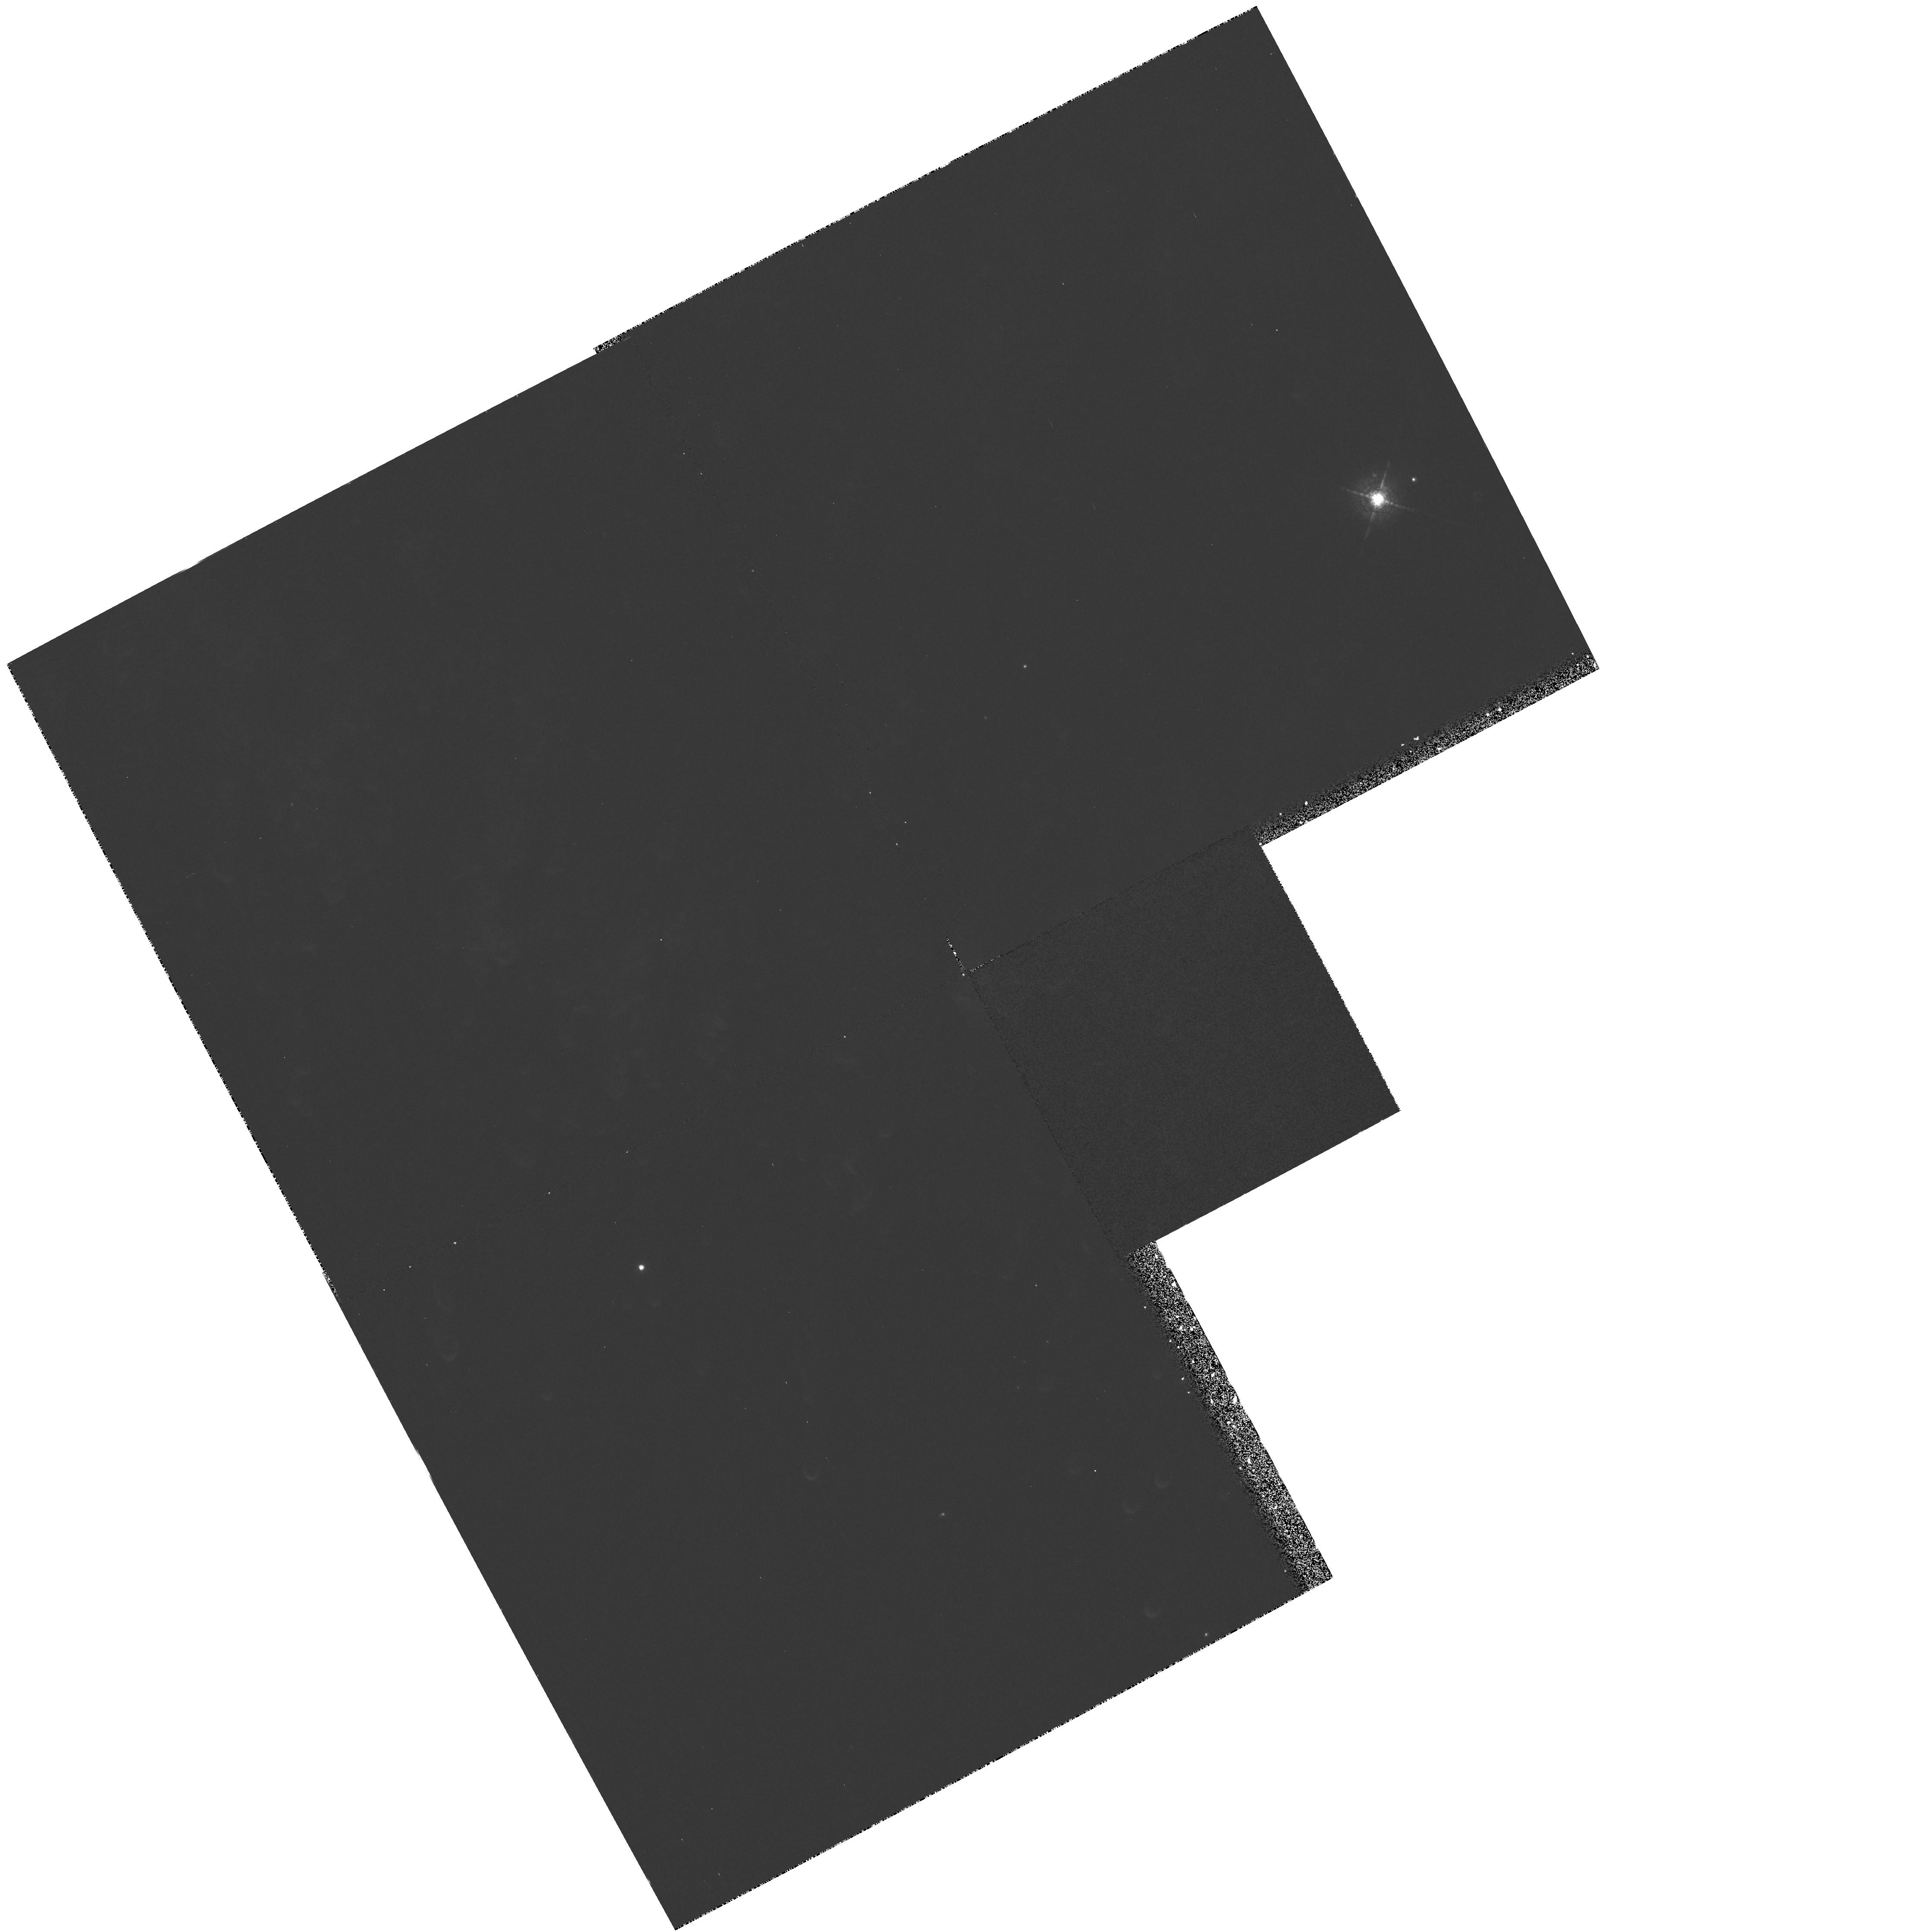
Target: PK36-57D1W
Instrument: WFPC2/PC
Filter: F631N
Exposure: 25 min
Observation ID: hst_5977_01_wfpc2_pc_f631n_u2qj01

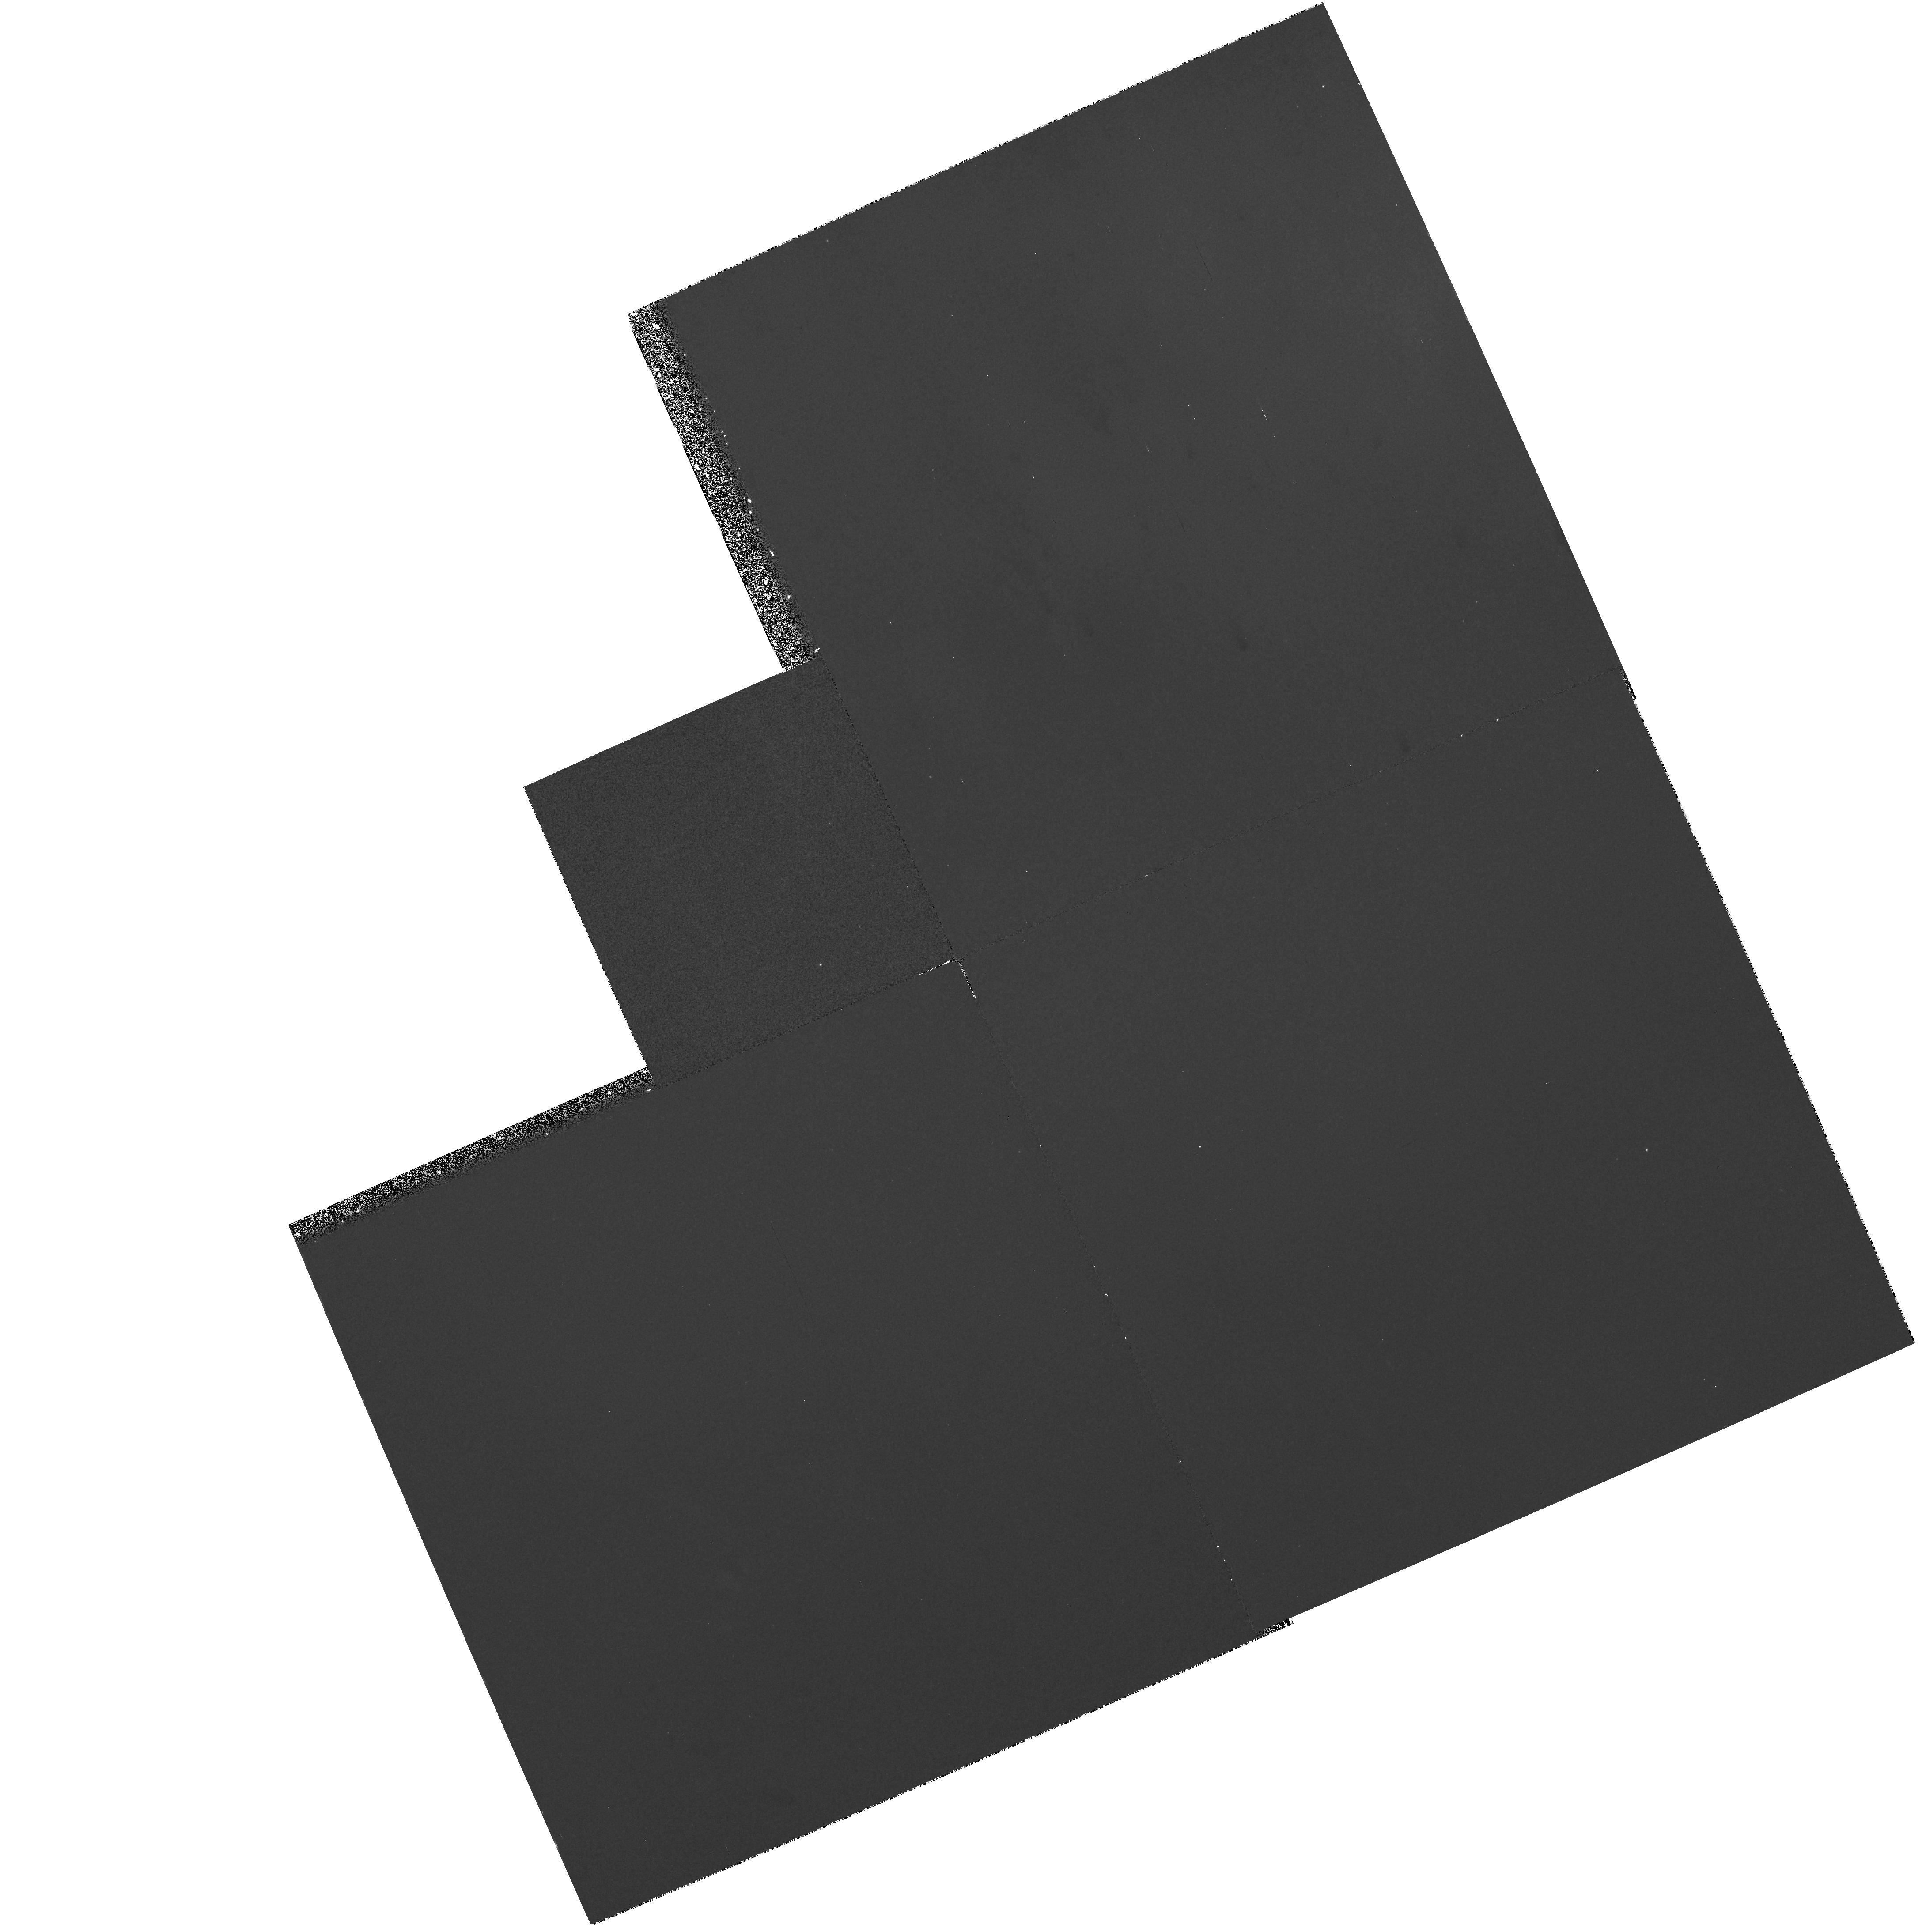
Target: PK36-57D1E
Instrument: WFPC2/PC
Filter: F502N
Exposure: 30 min
Observation ID: hst_5977_02_wfpc2_pc_f502n_u2qj02

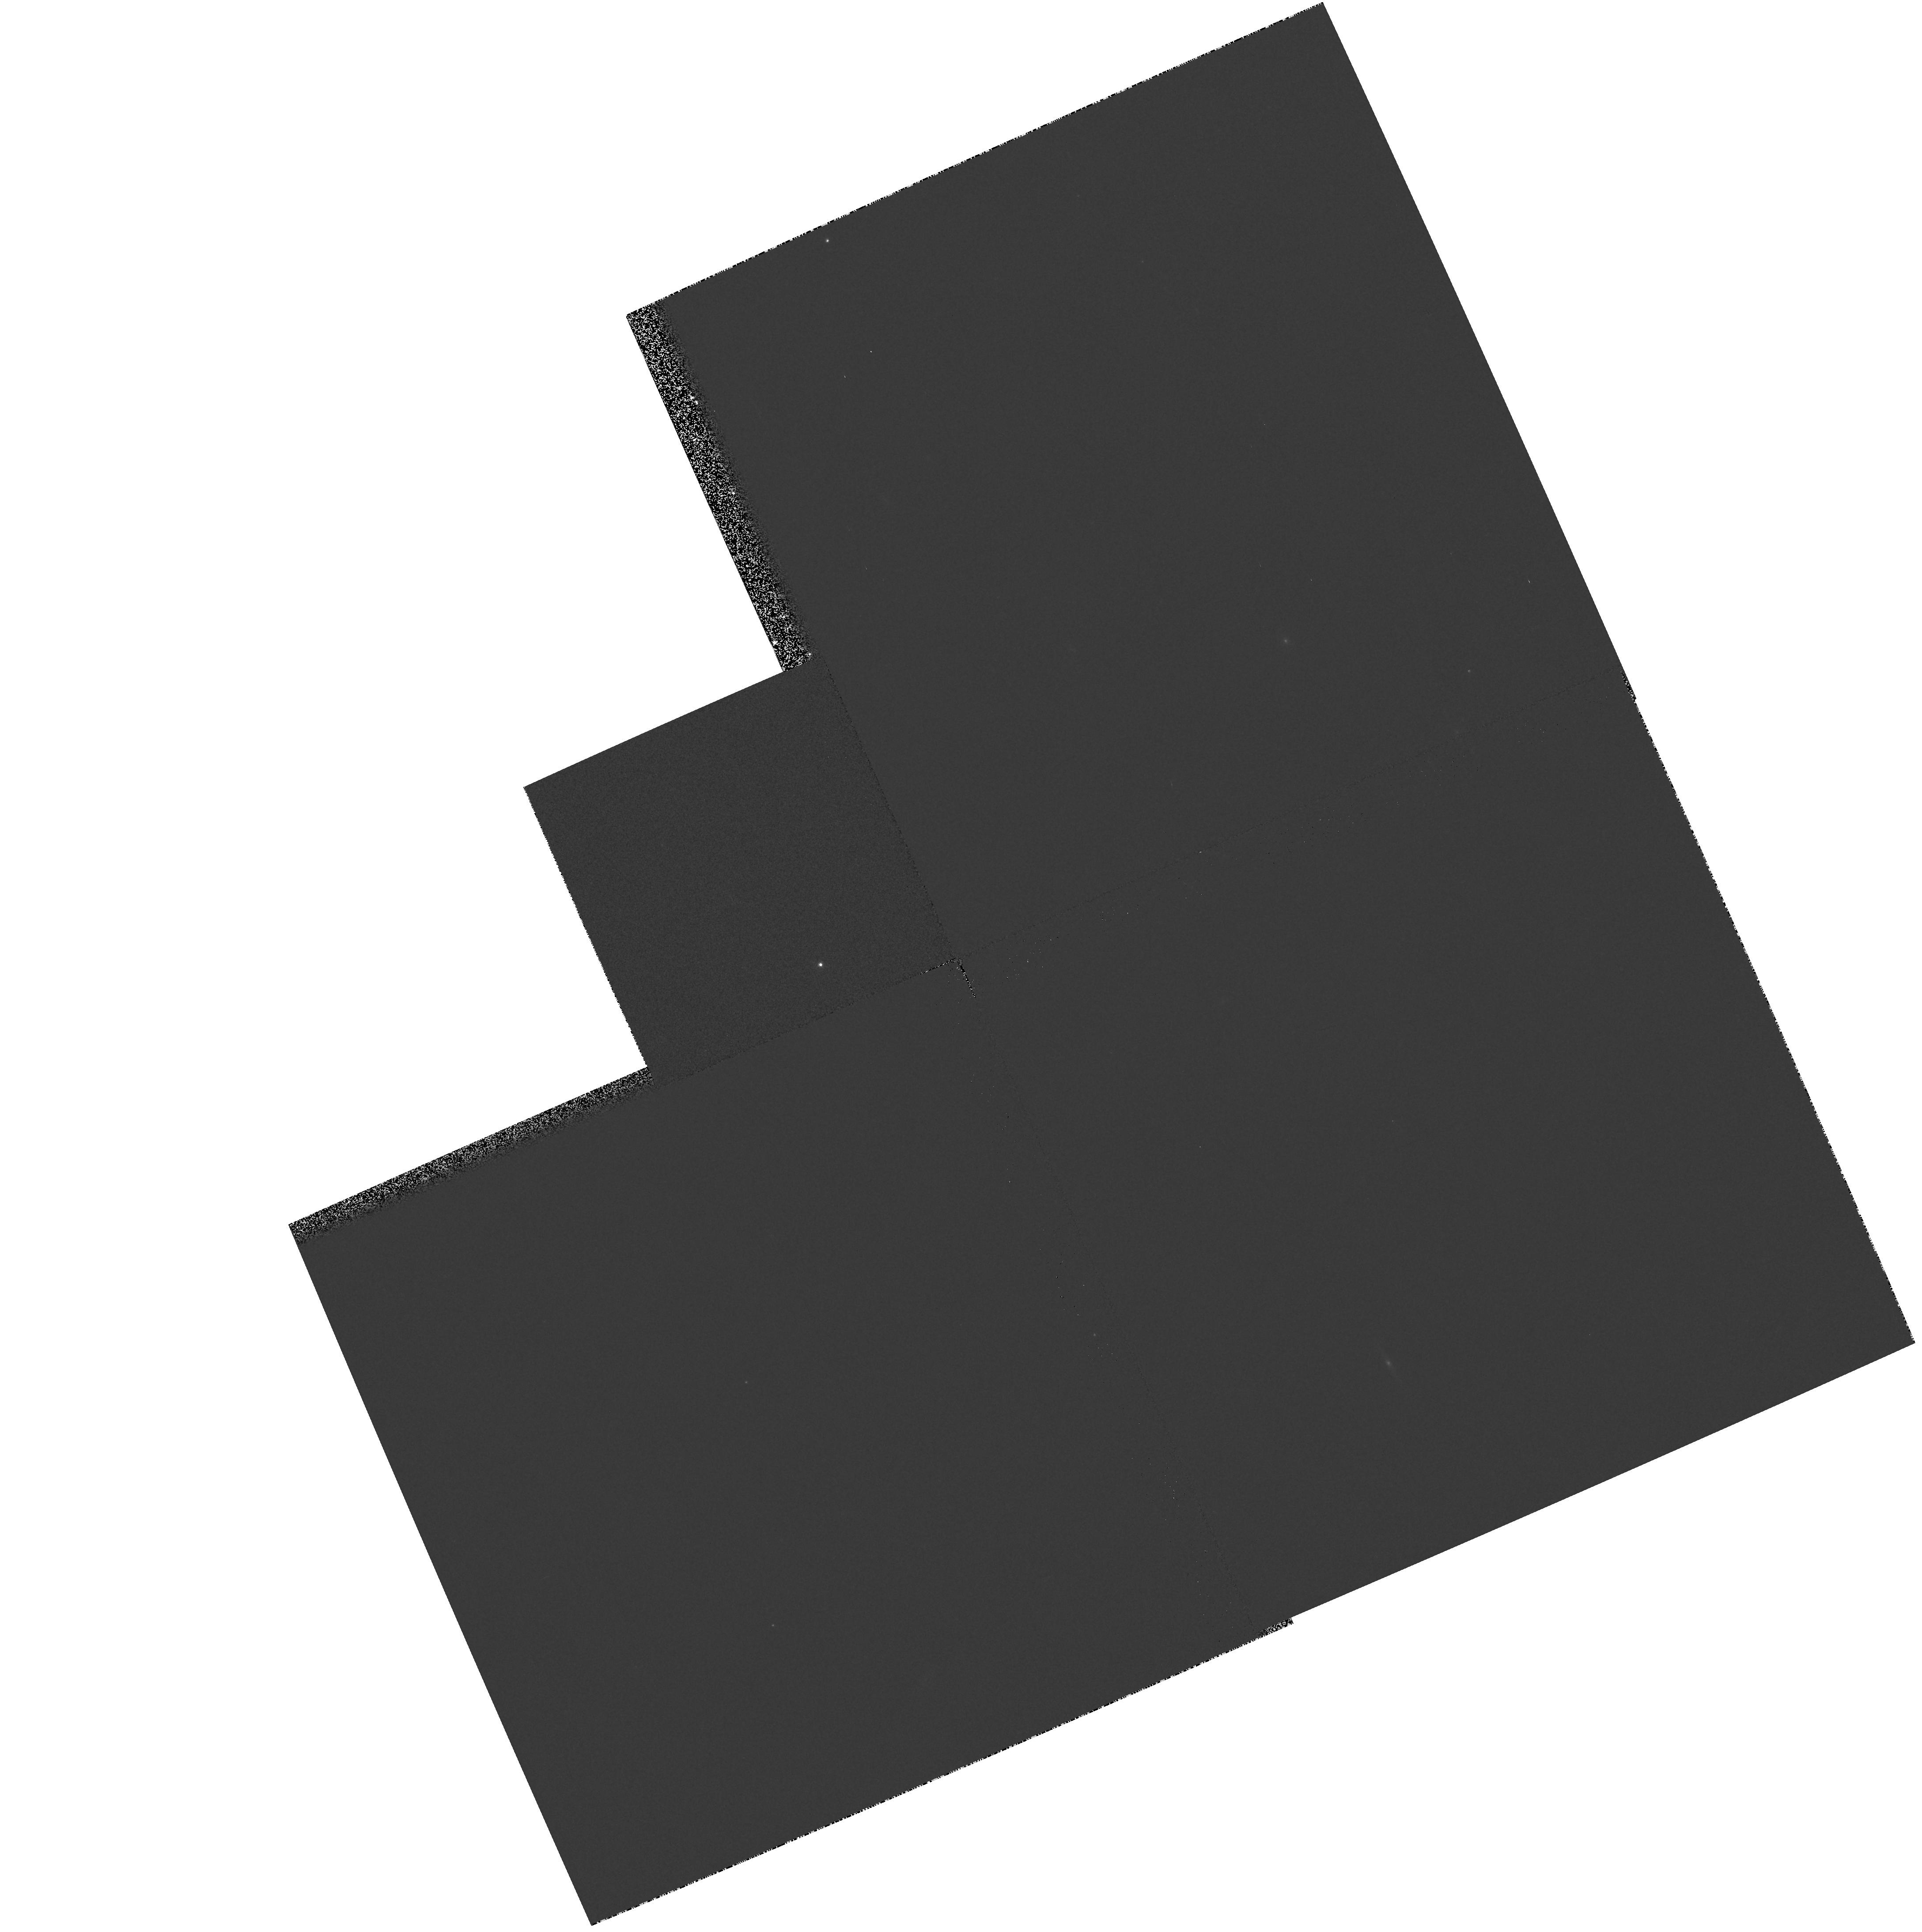
Target: PK36-57D1E
Instrument: WFPC2/PC
Filter: F547M
Exposure: 3 min
Observation ID: hst_5977_02_wfpc2_pc_f547m_u2qj02

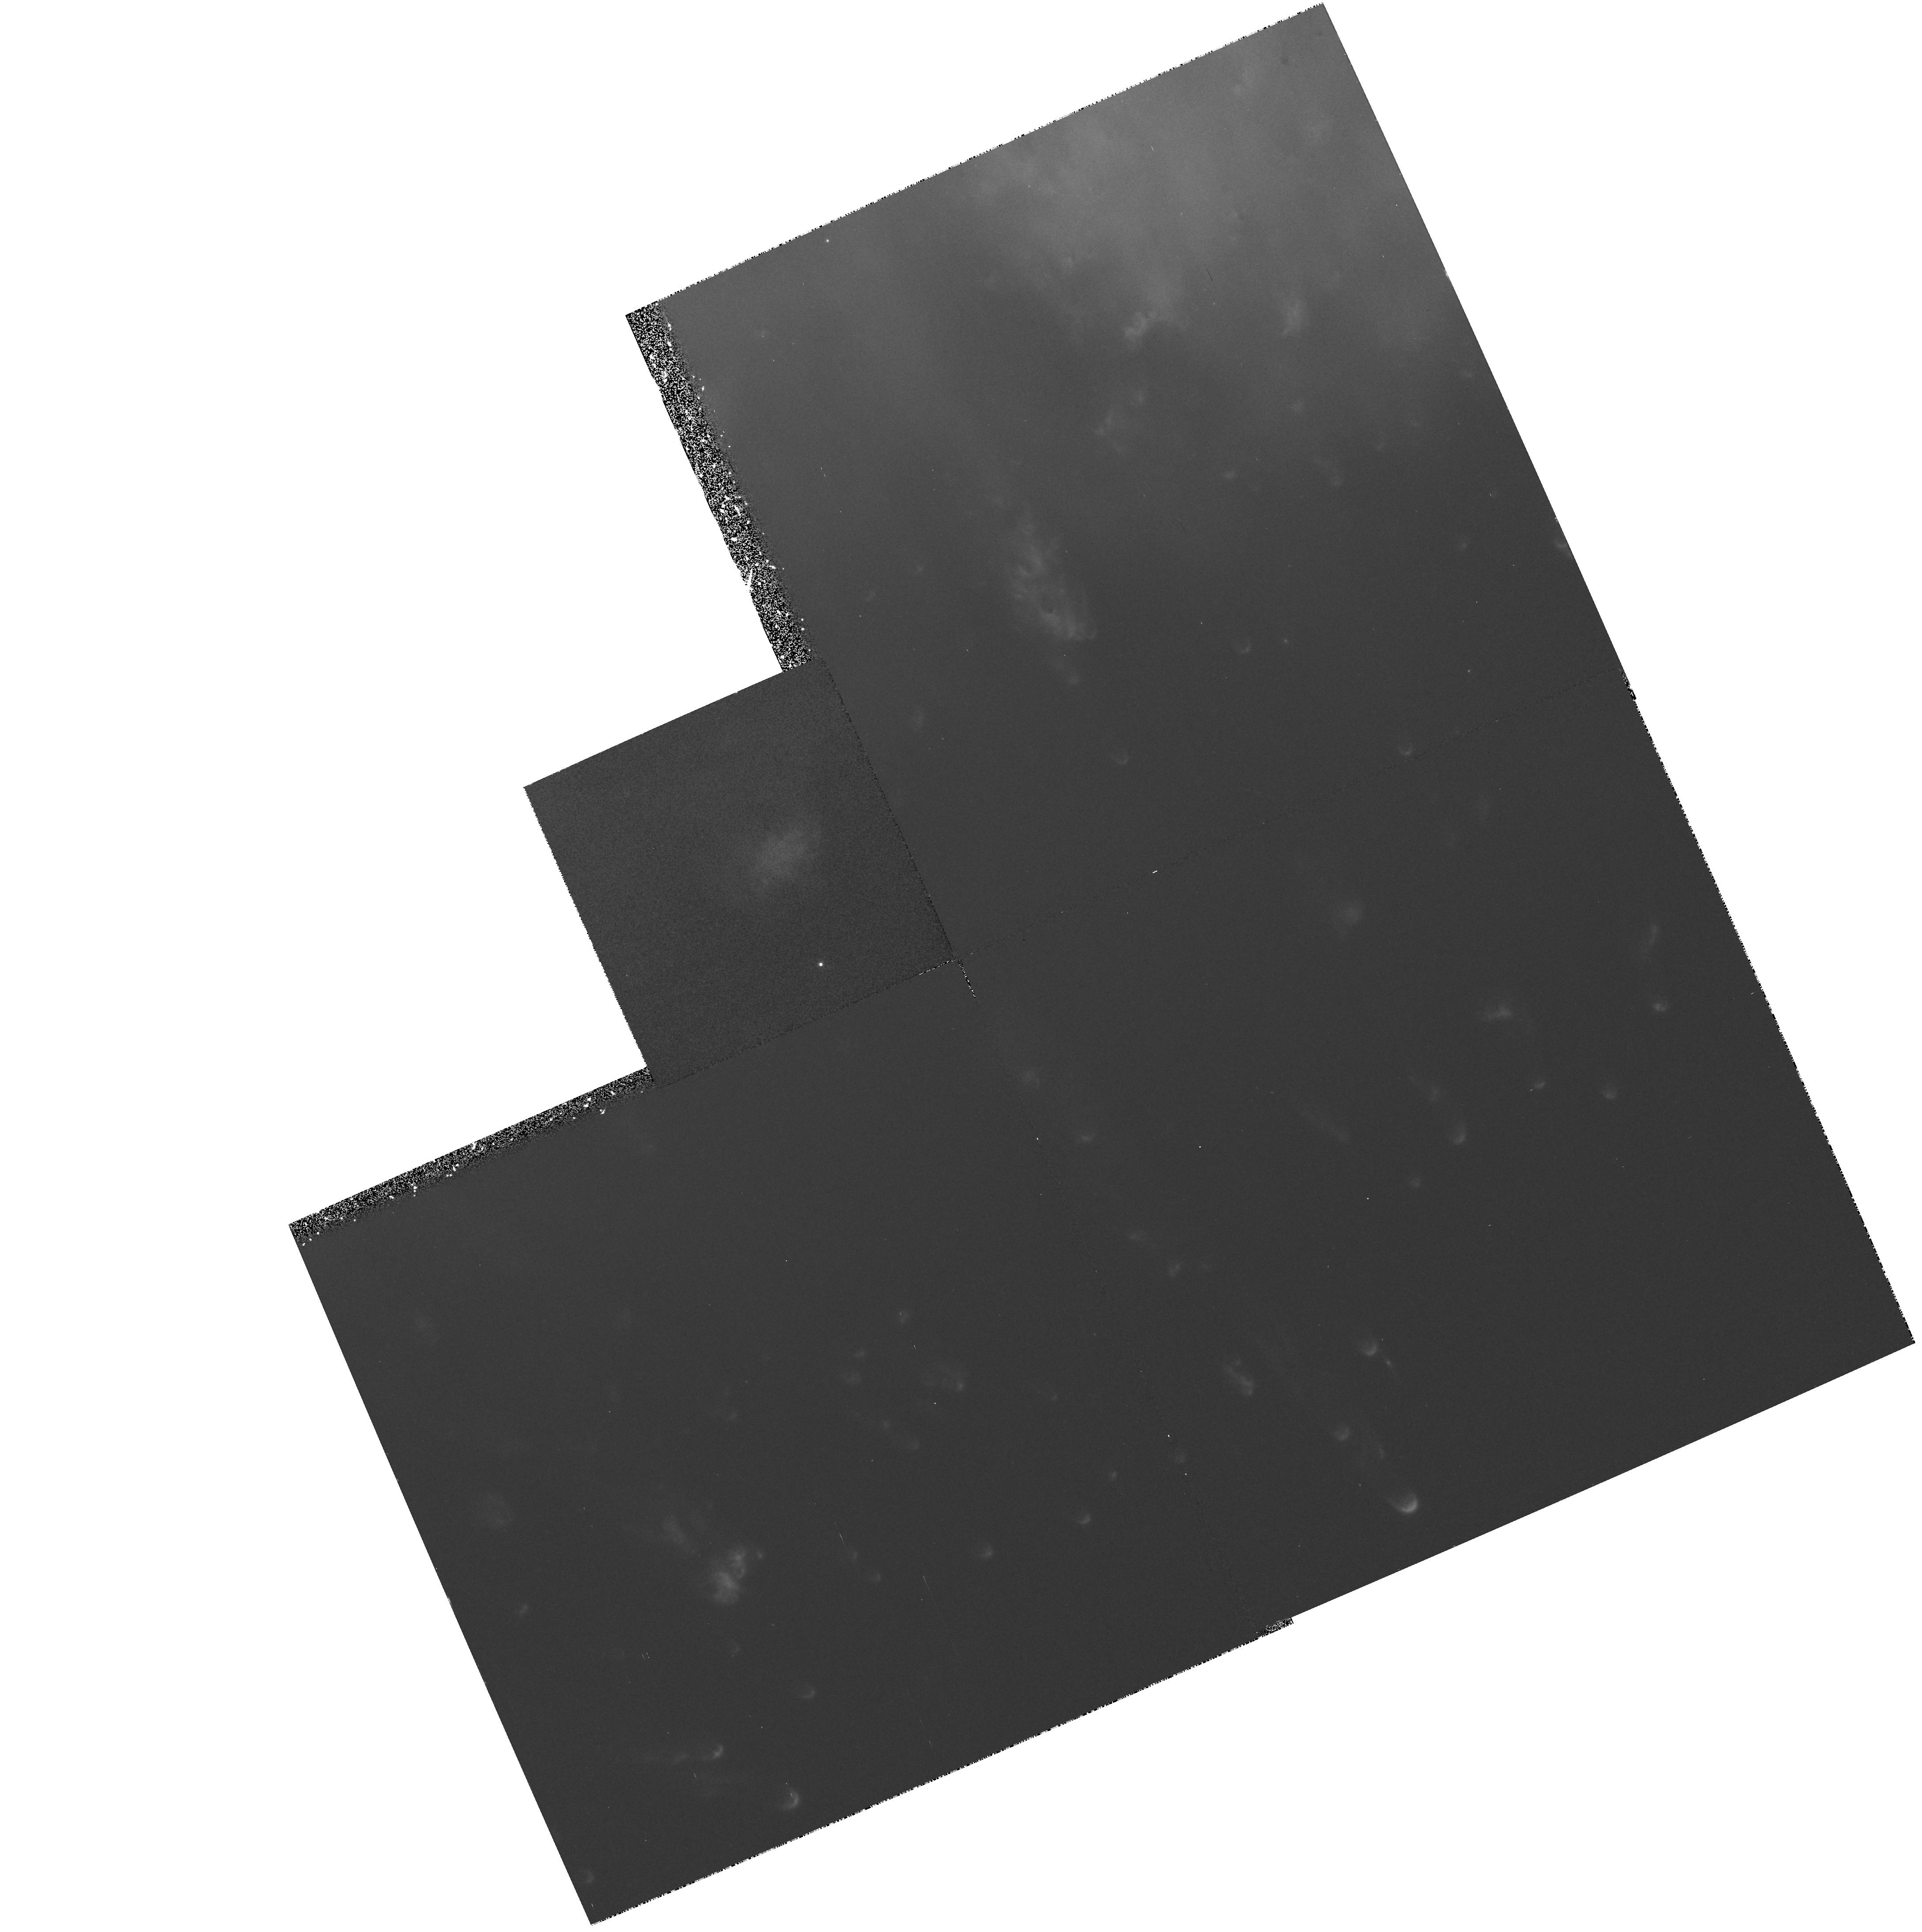
Target: PK36-57D1E
Instrument: WFPC2/PC
Filter: F658N
Exposure: 40 min
Observation ID: hst_5977_02_wfpc2_pc_f658n_u2qj02

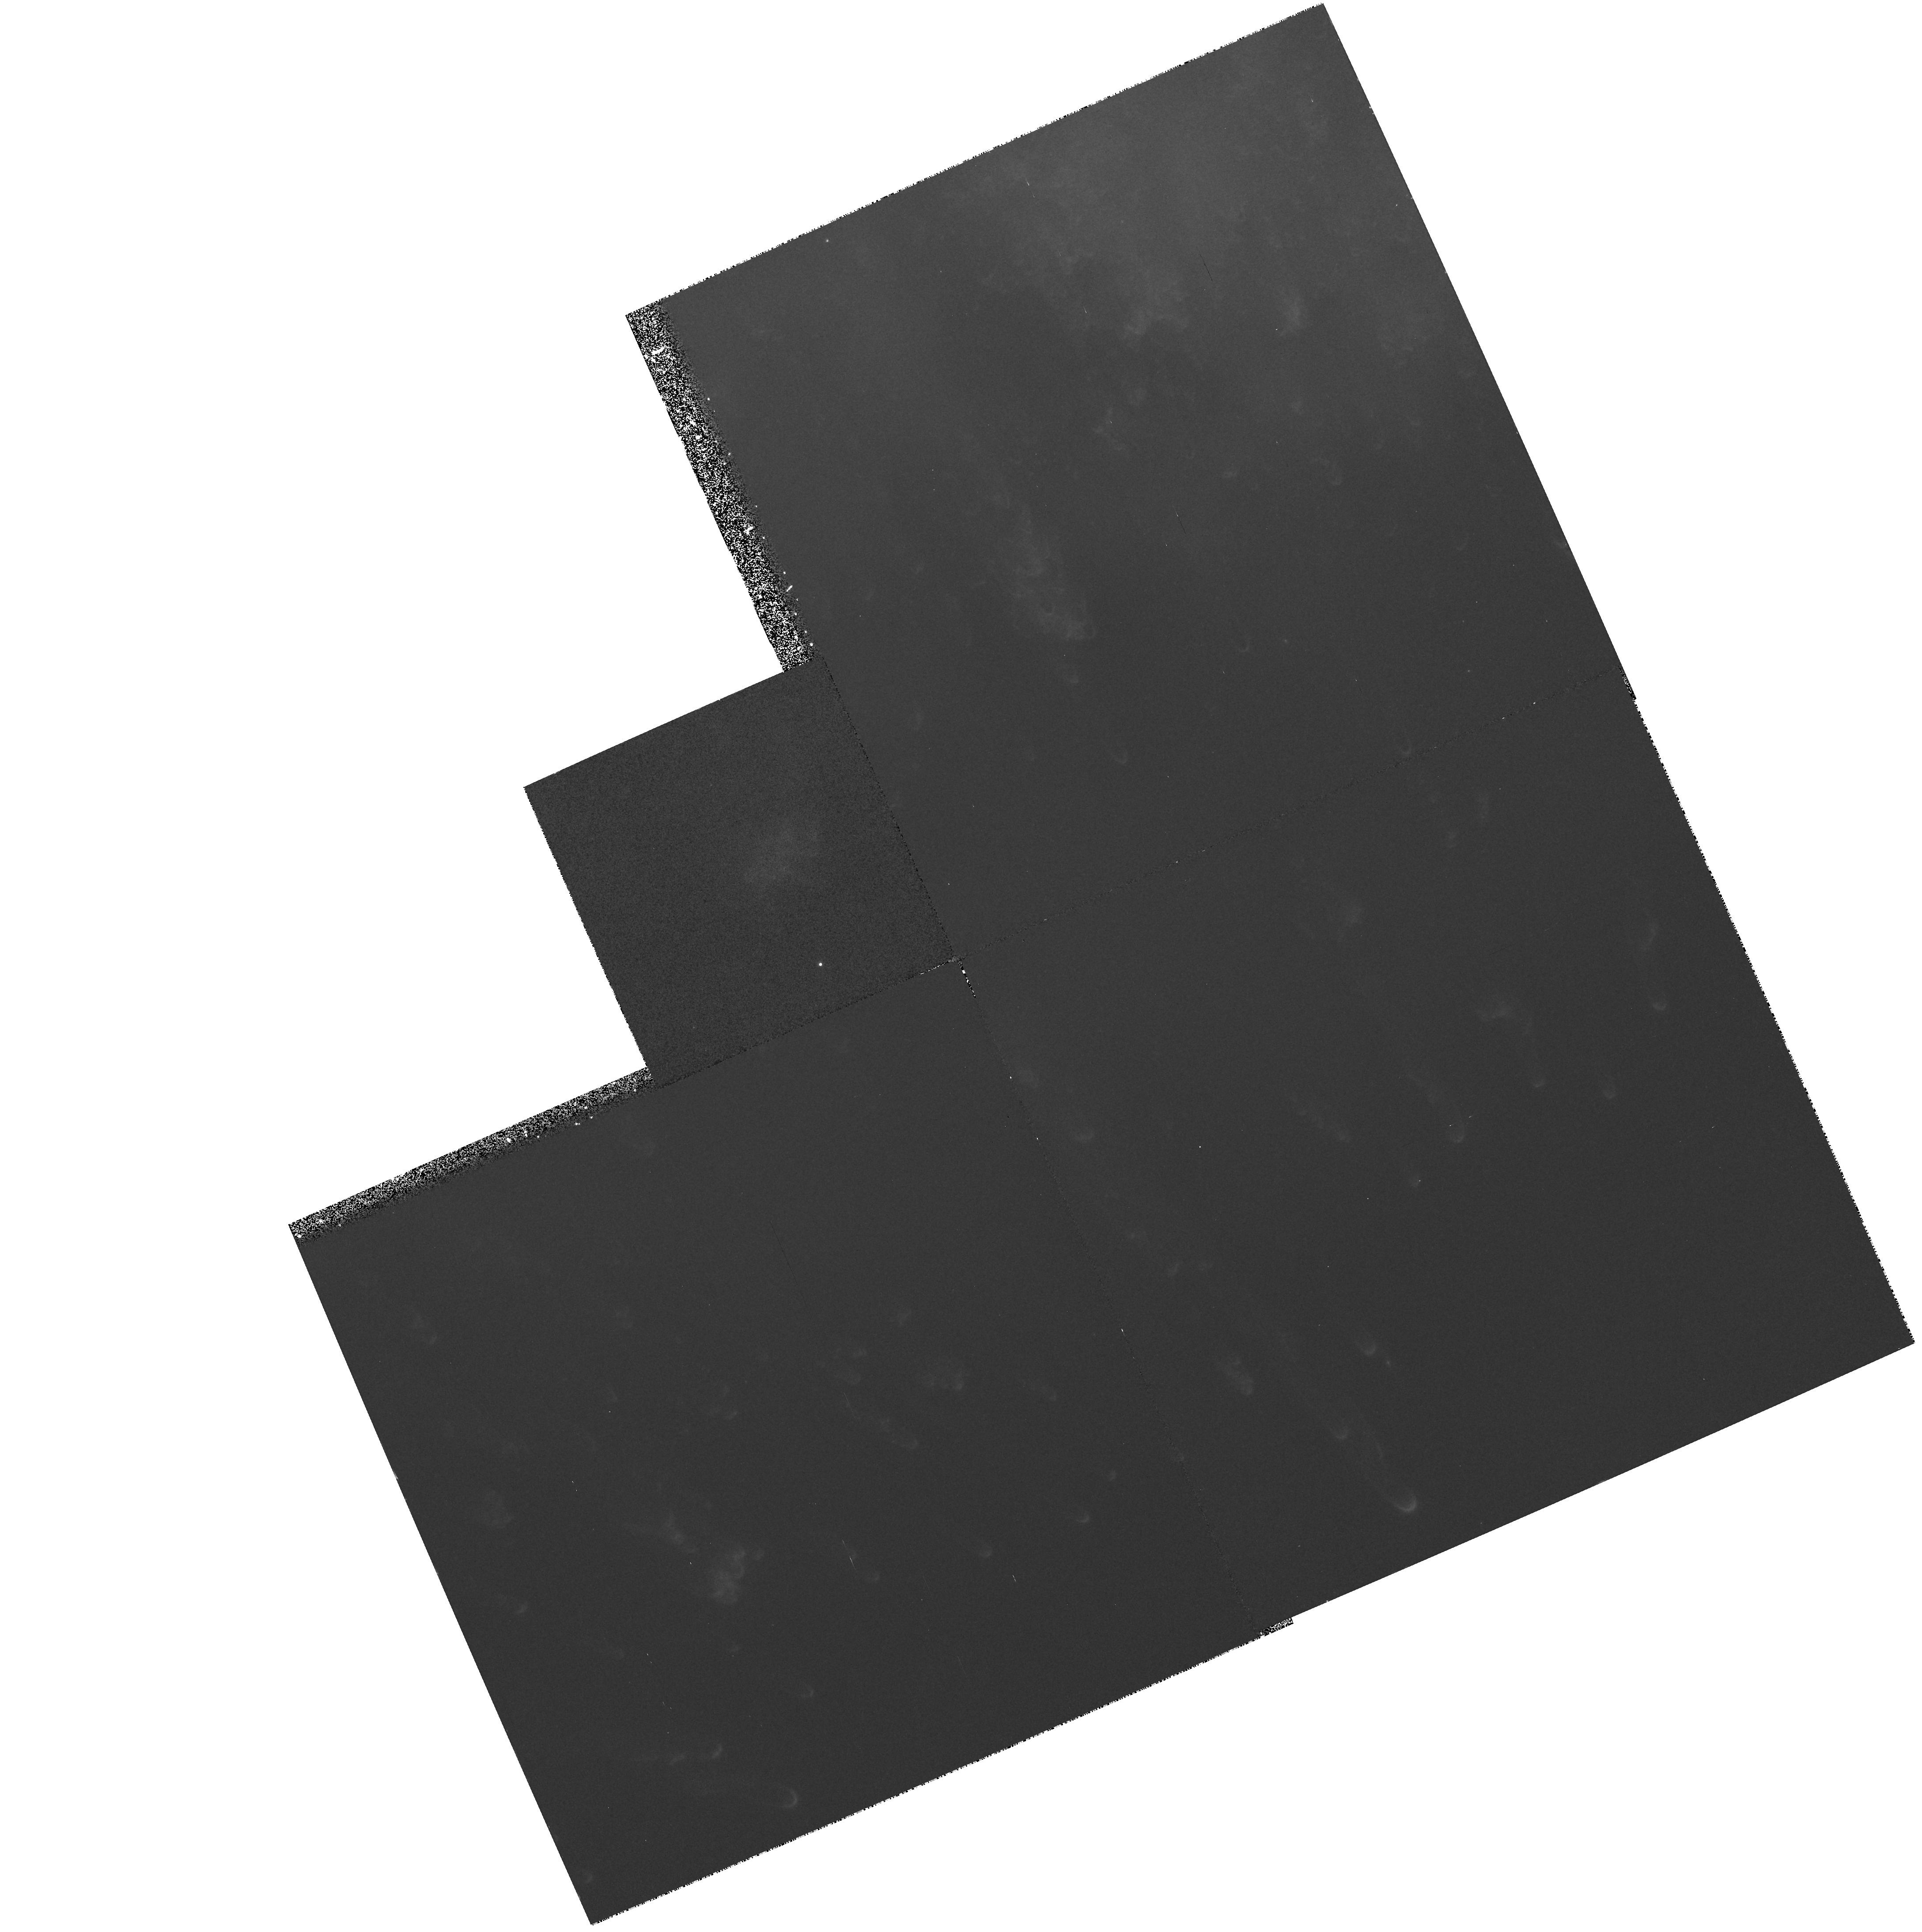
Target: PK36-57D1E
Instrument: WFPC2/PC
Filter: F656N
Exposure: 30 min
Observation ID: hst_5977_02_wfpc2_pc_f656n_u2qj02

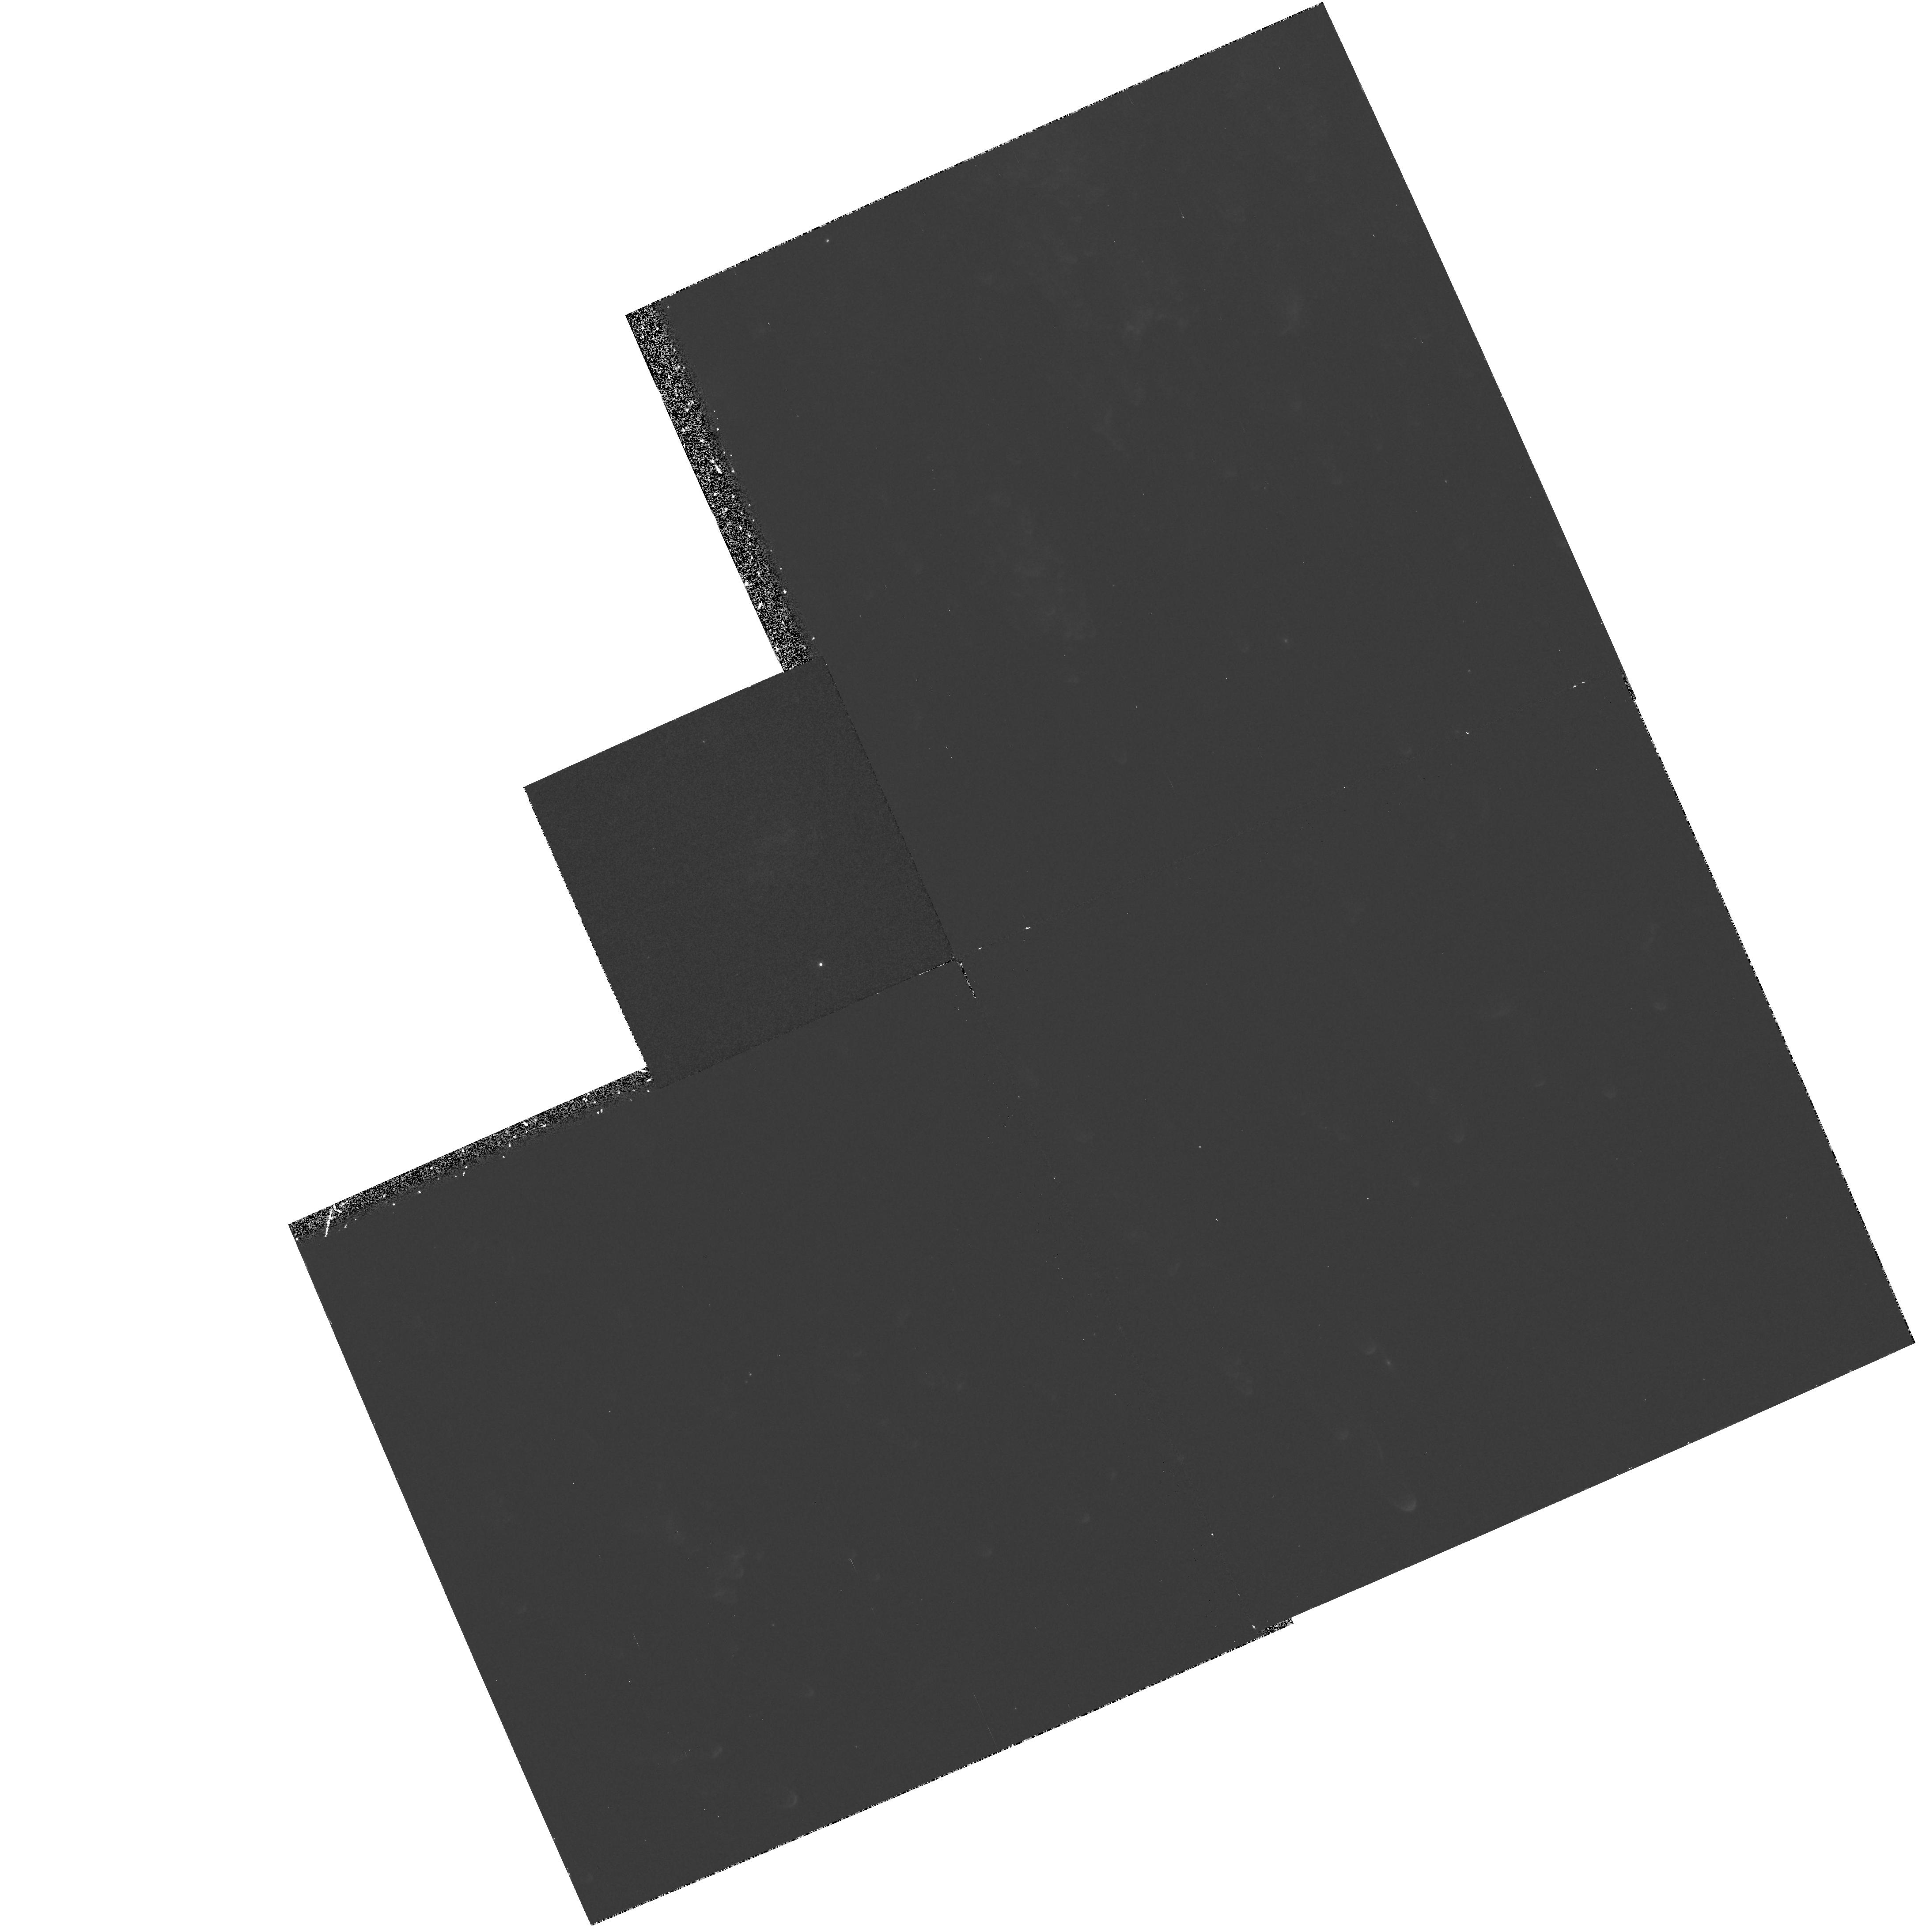
Target: PK36-57D1E
Instrument: WFPC2/PC
Filter: F631N
Exposure: 40 min
Observation ID: hst_5977_02_wfpc2_pc_f631n_u2qj02

COMETARY FORMS IN THE HELIX NEBULA (PI: ODell, Charles Robert)

The nature of the cometary forms seen in the Helix Nebula, NGC 7293 are an unresolved puzzle. The fact that this is the closest of the planetary nebulae indicates that we may be seeing a phenomenon simply unresolved in the more distant planetaries. The interpretation of these forms ranges from the straightforward explanation of their being instabilities, to interpretations having far greater impact, such as being remnants of the extended envelope of the precursor star, to being components of an Oort Cloud of comets formed when the precursor star was created. The emission line filter images that we propose for the WFPC2 would provide direct and quantitative information that will allow resolution of the nature of these objects.